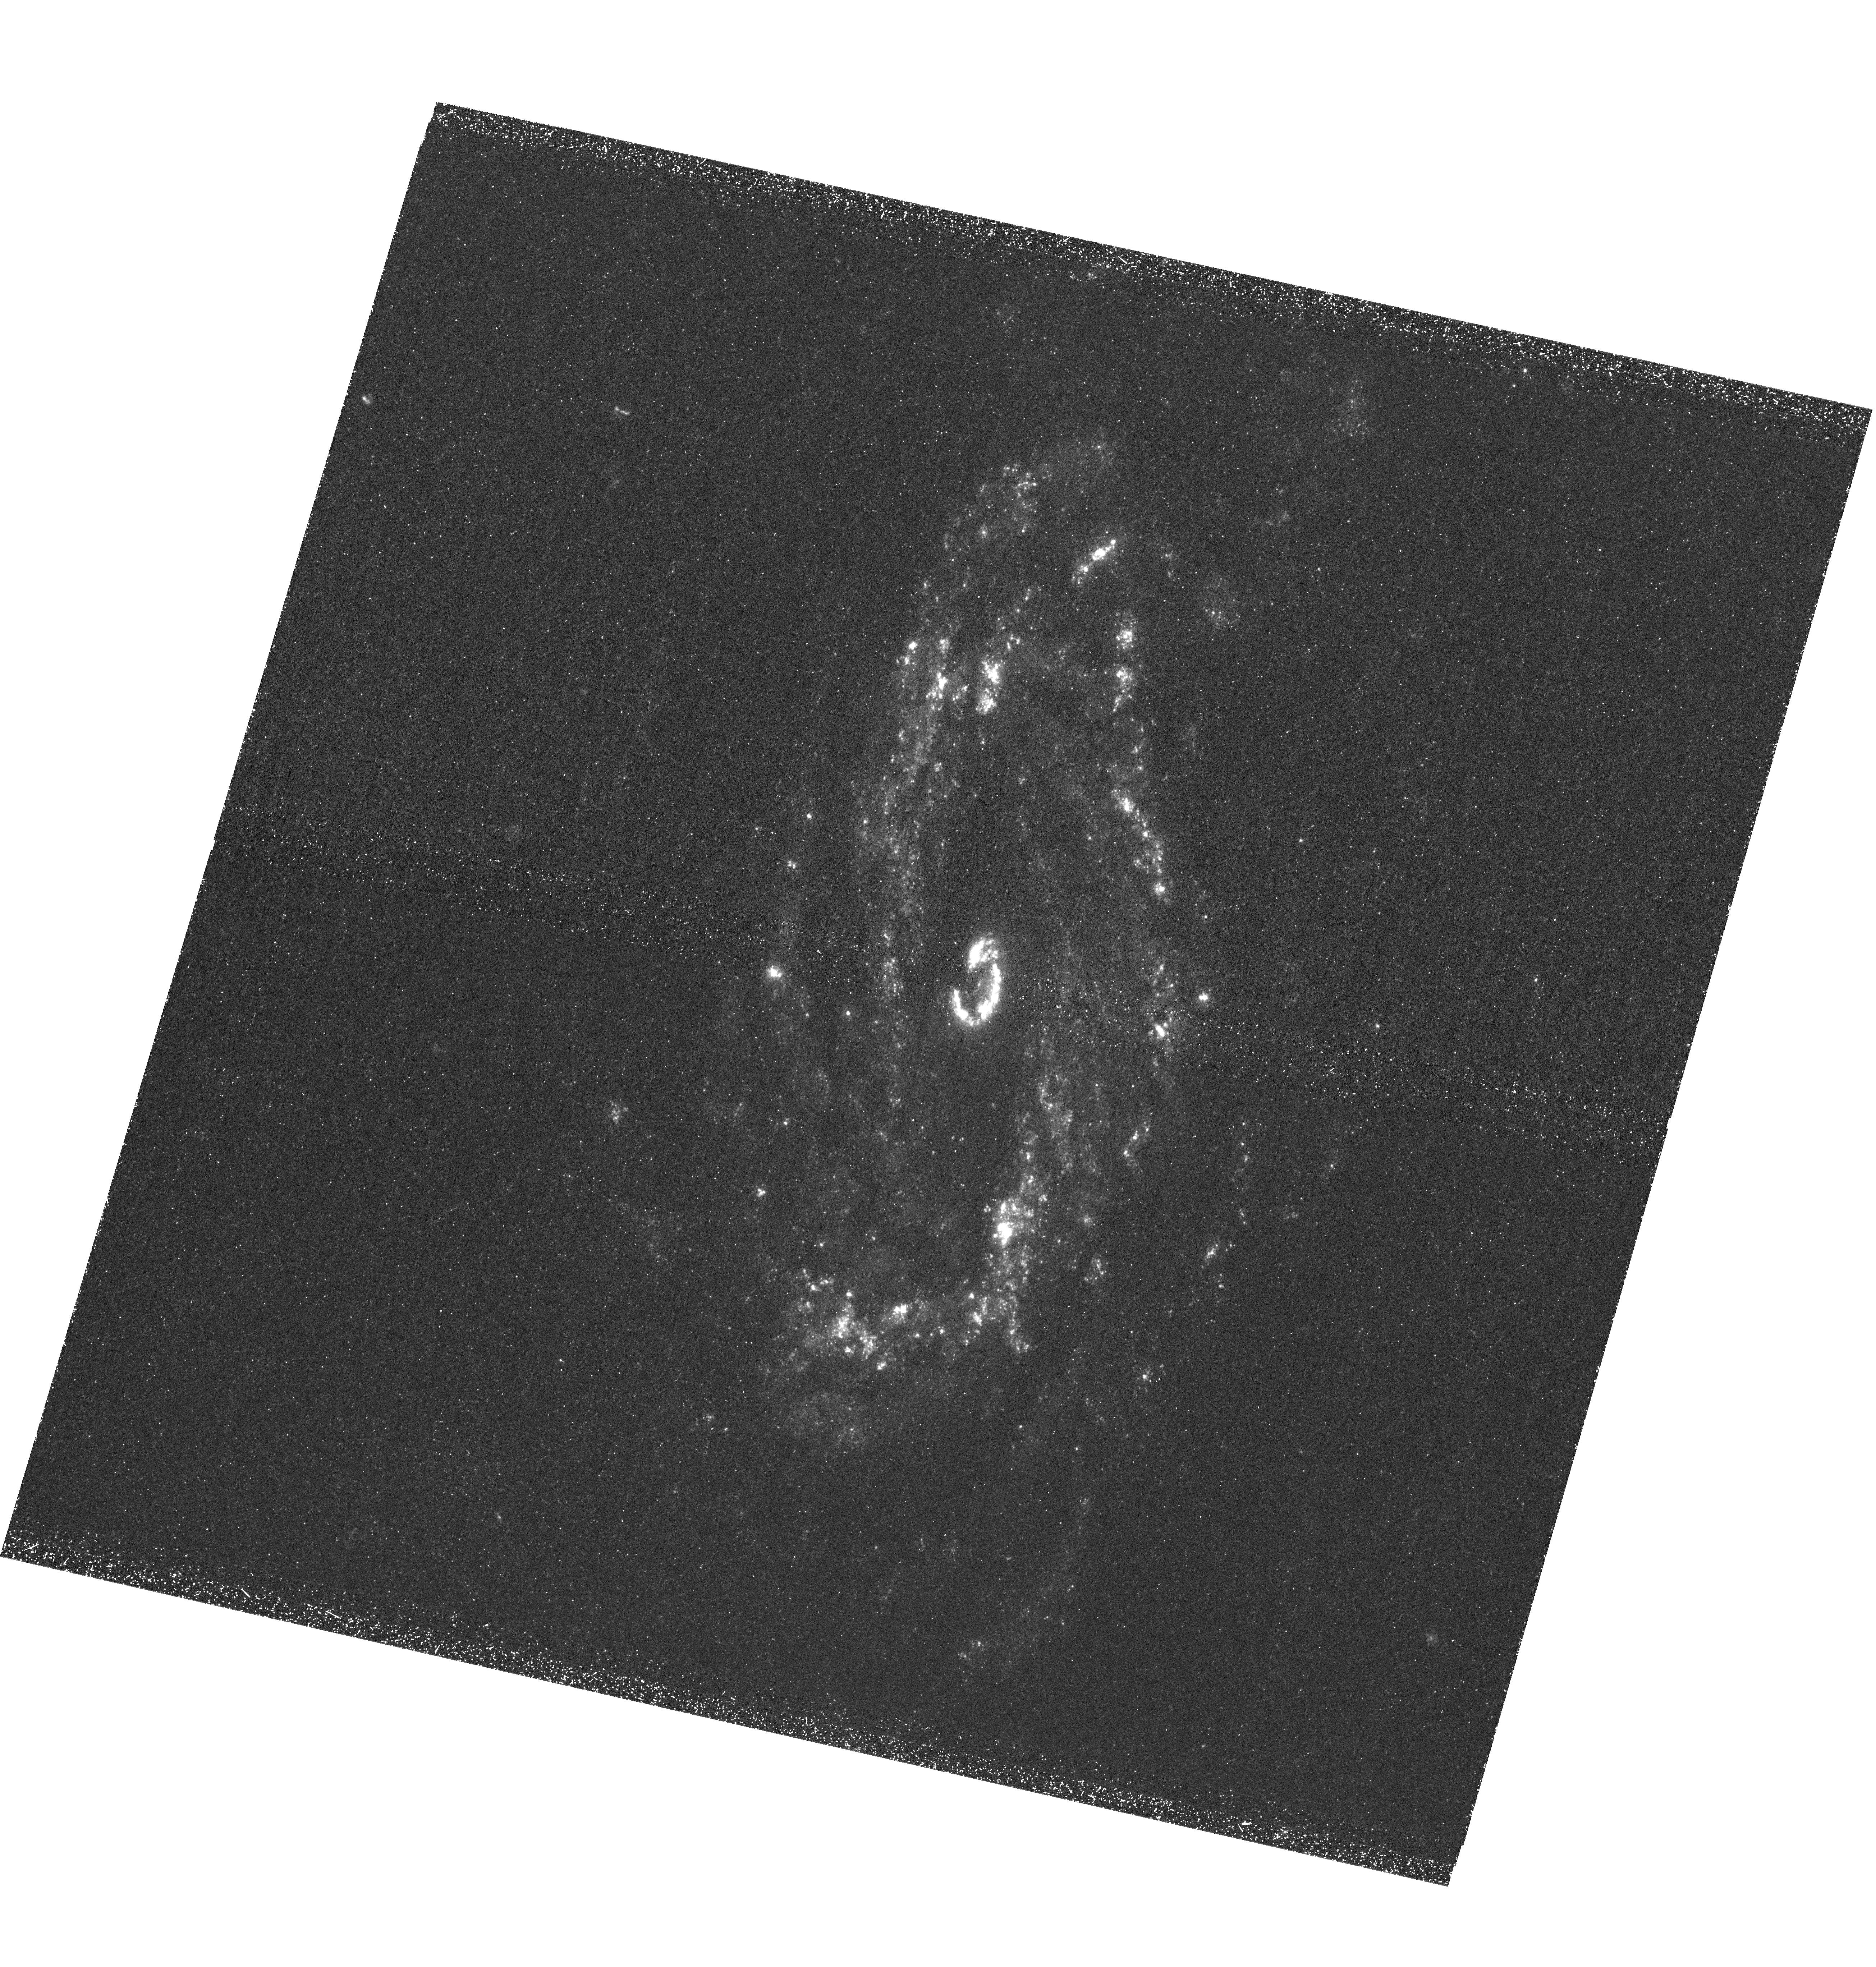
Target: IPTF13BVN
Instrument: WFC3/UVIS
Filter: F225W
Exposure: 2.5 h
Observation ID: hst_13822_01_wfc3_uvis_f225w_icly01

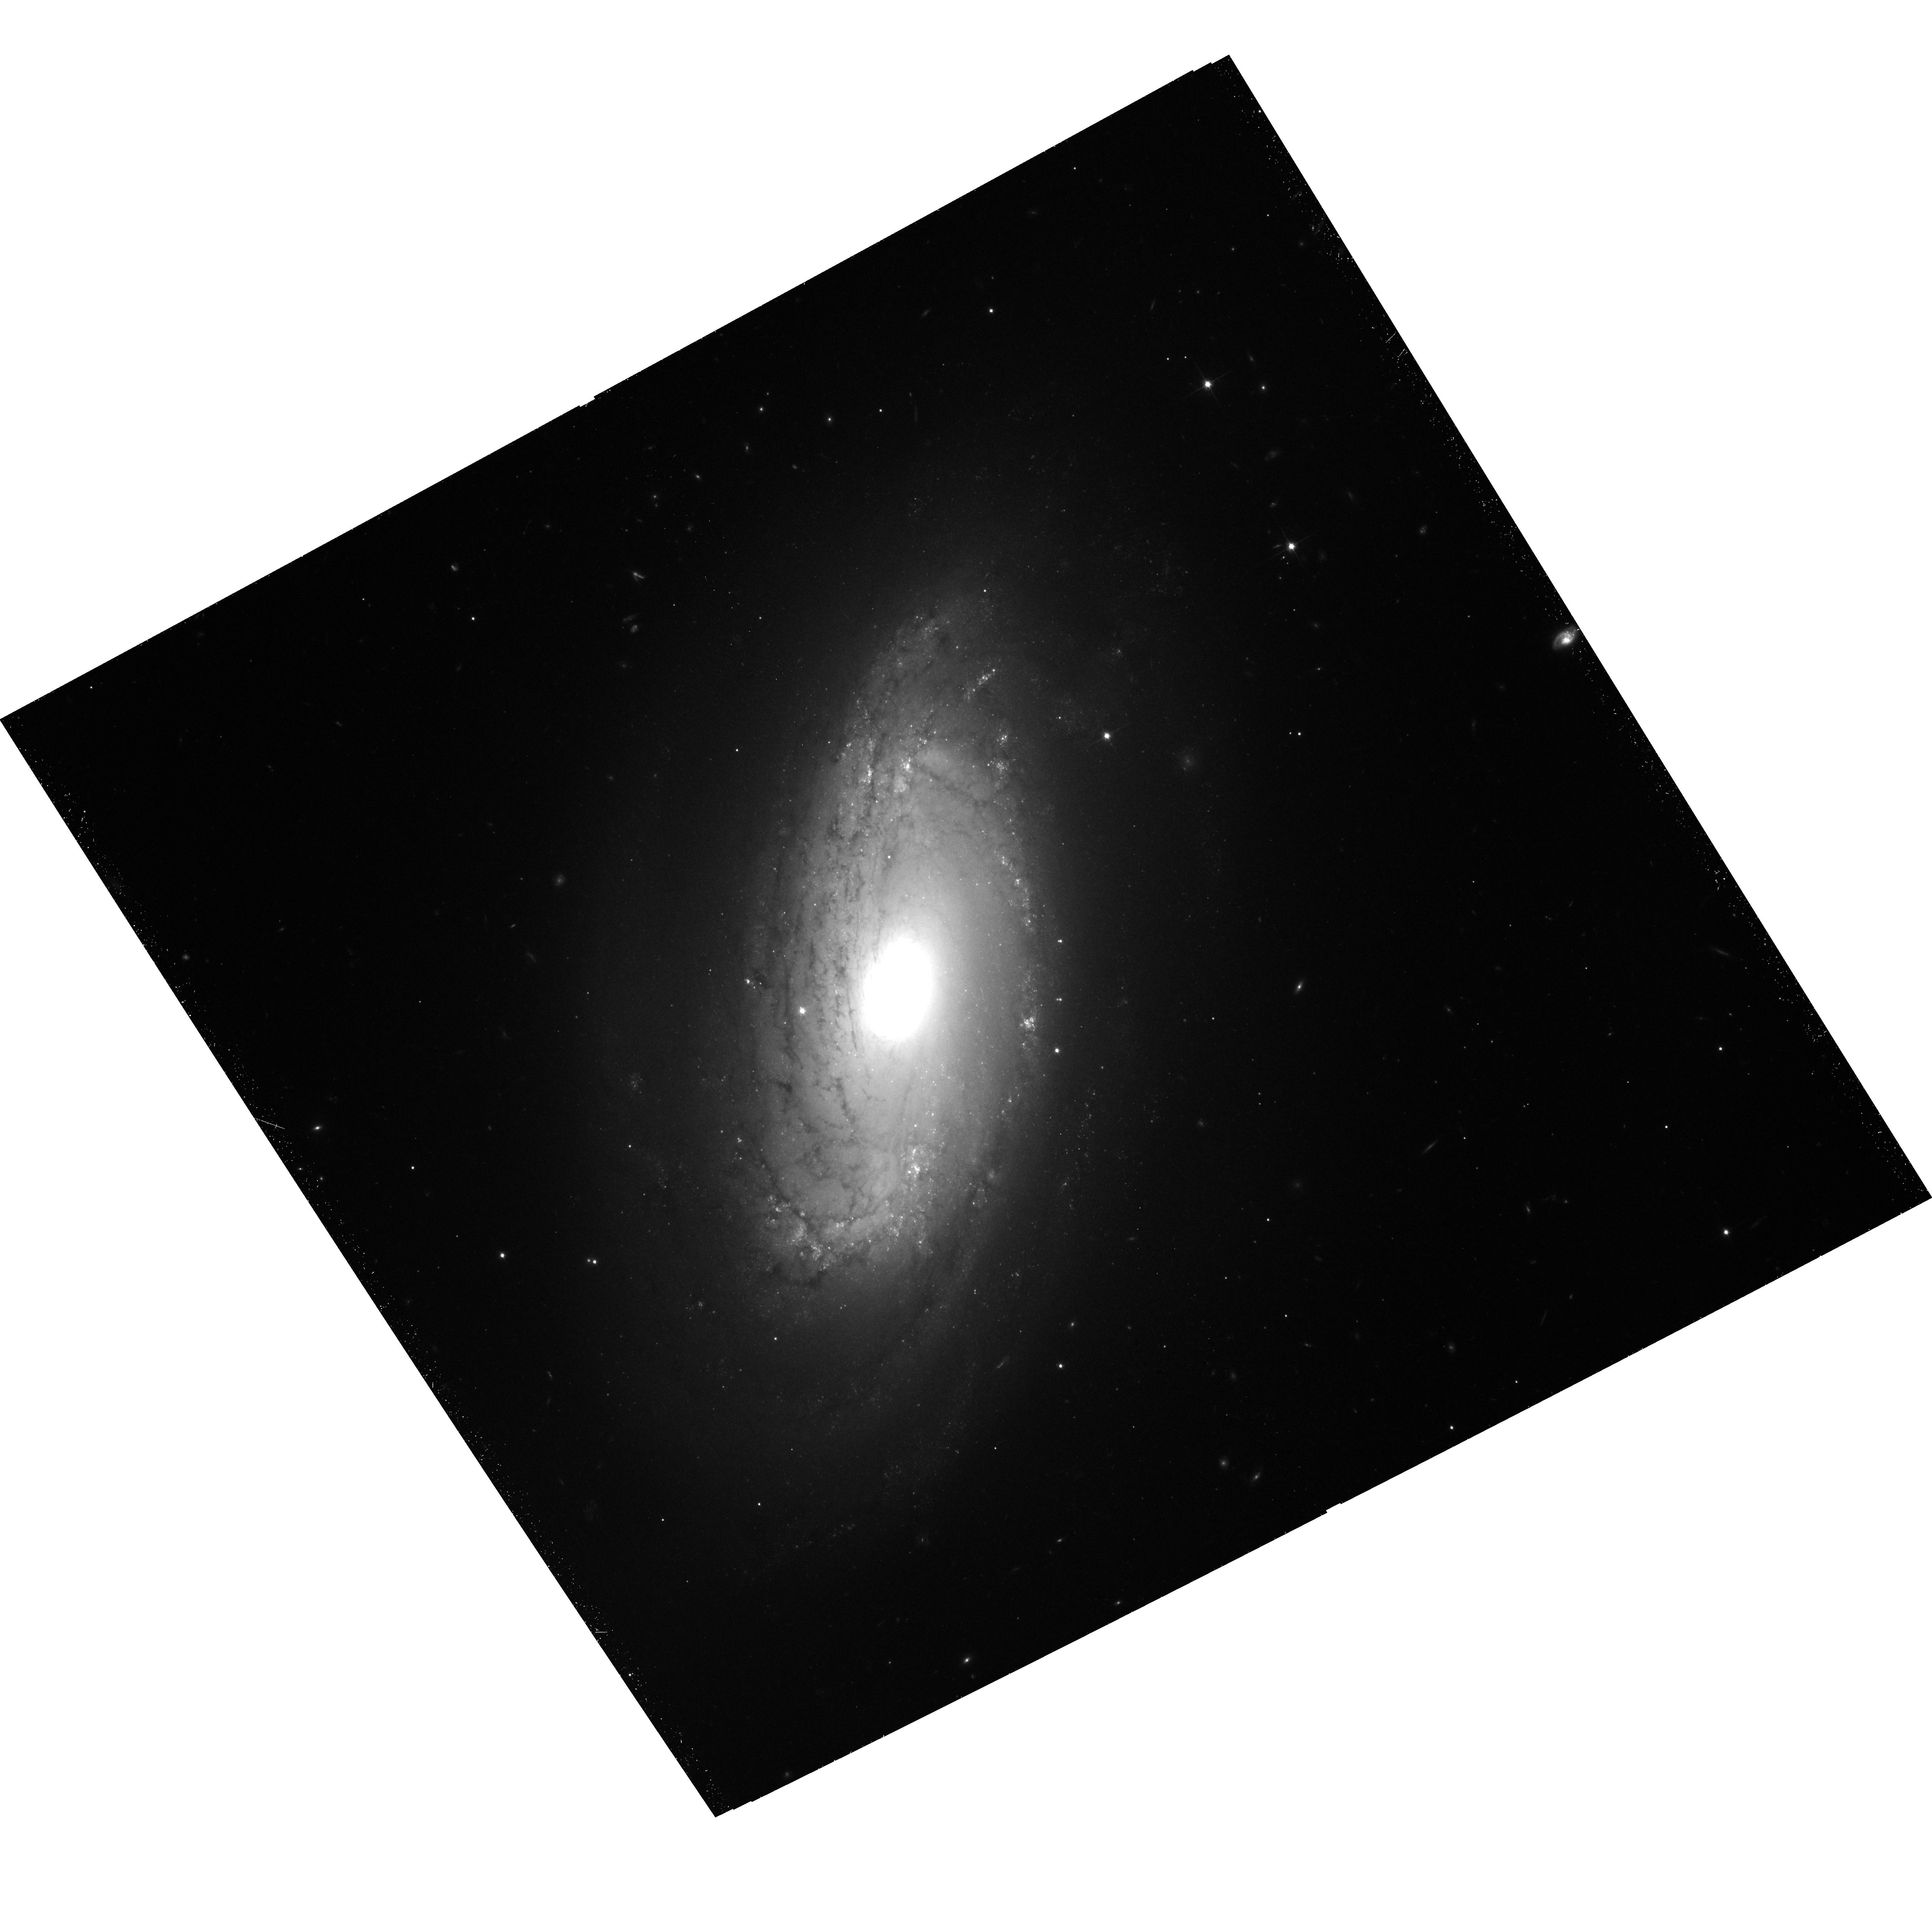
Target: IPTF13BVN
Instrument: ACS/WFC
Filter: F814W
Exposure: 39 min
Observation ID: hst_13822_02_acs_wfc_f814w_jcly02

iPTF13bvn: First identification of the progenitor of a Type Ib supernova (PI: Folatelli, Gaston)

iPTF13bvn may provide the first conclusive answer to the long-standing question of the nature of hydrogen-deficient supernova (SN) progenitors. The detection of a pre-explosion object in archival images at the SN site led at first to the proposal of a Wolf-Rayet progenitor. However, our hydrodynamical modeling of the SN light curves indicated a much lower progenitor mass, and we proposed an interacting binary system as the progenitor. The proposed HST observations will allow us to verify the disappearance of the pre-explosion object and, most importantly, they will test the binary progenitor scenario through the detection in the UV of a hot companion star. If confirmed, this will be the first firm identification of the progenitor of a hydrogen-deficient SN. These observations will be the deepest available of the host galaxy (NGC 5806) in the requested bands, so they will have high archival value. We have requested that these observations are coordinated with those of program GO-13684.